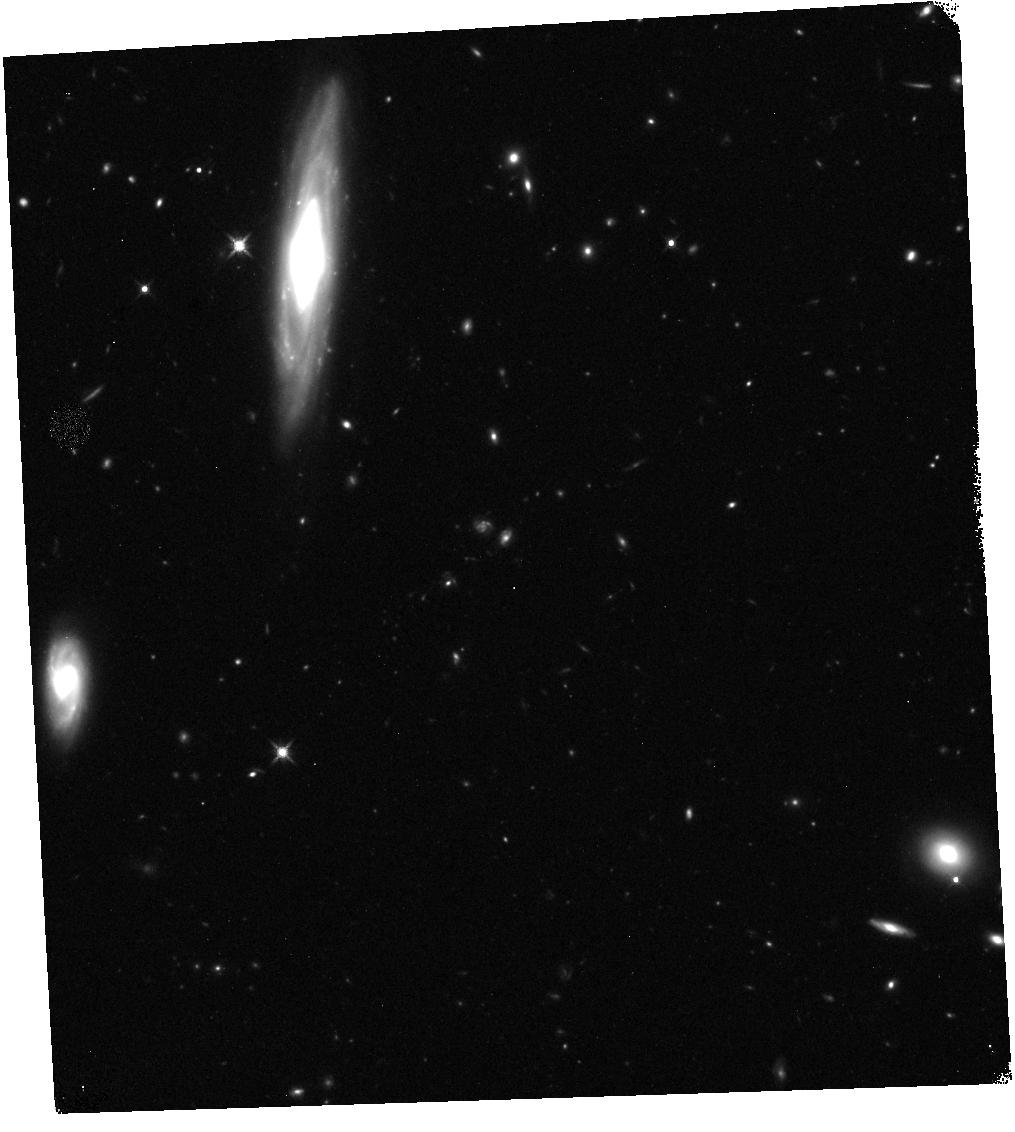
Target: GRB190829A. Instrument: WFC3/IR. Filter: F140W. Exposure: 12 min. Observation ID: hst_16320_02_wfc3_ir_f140w_iecx02

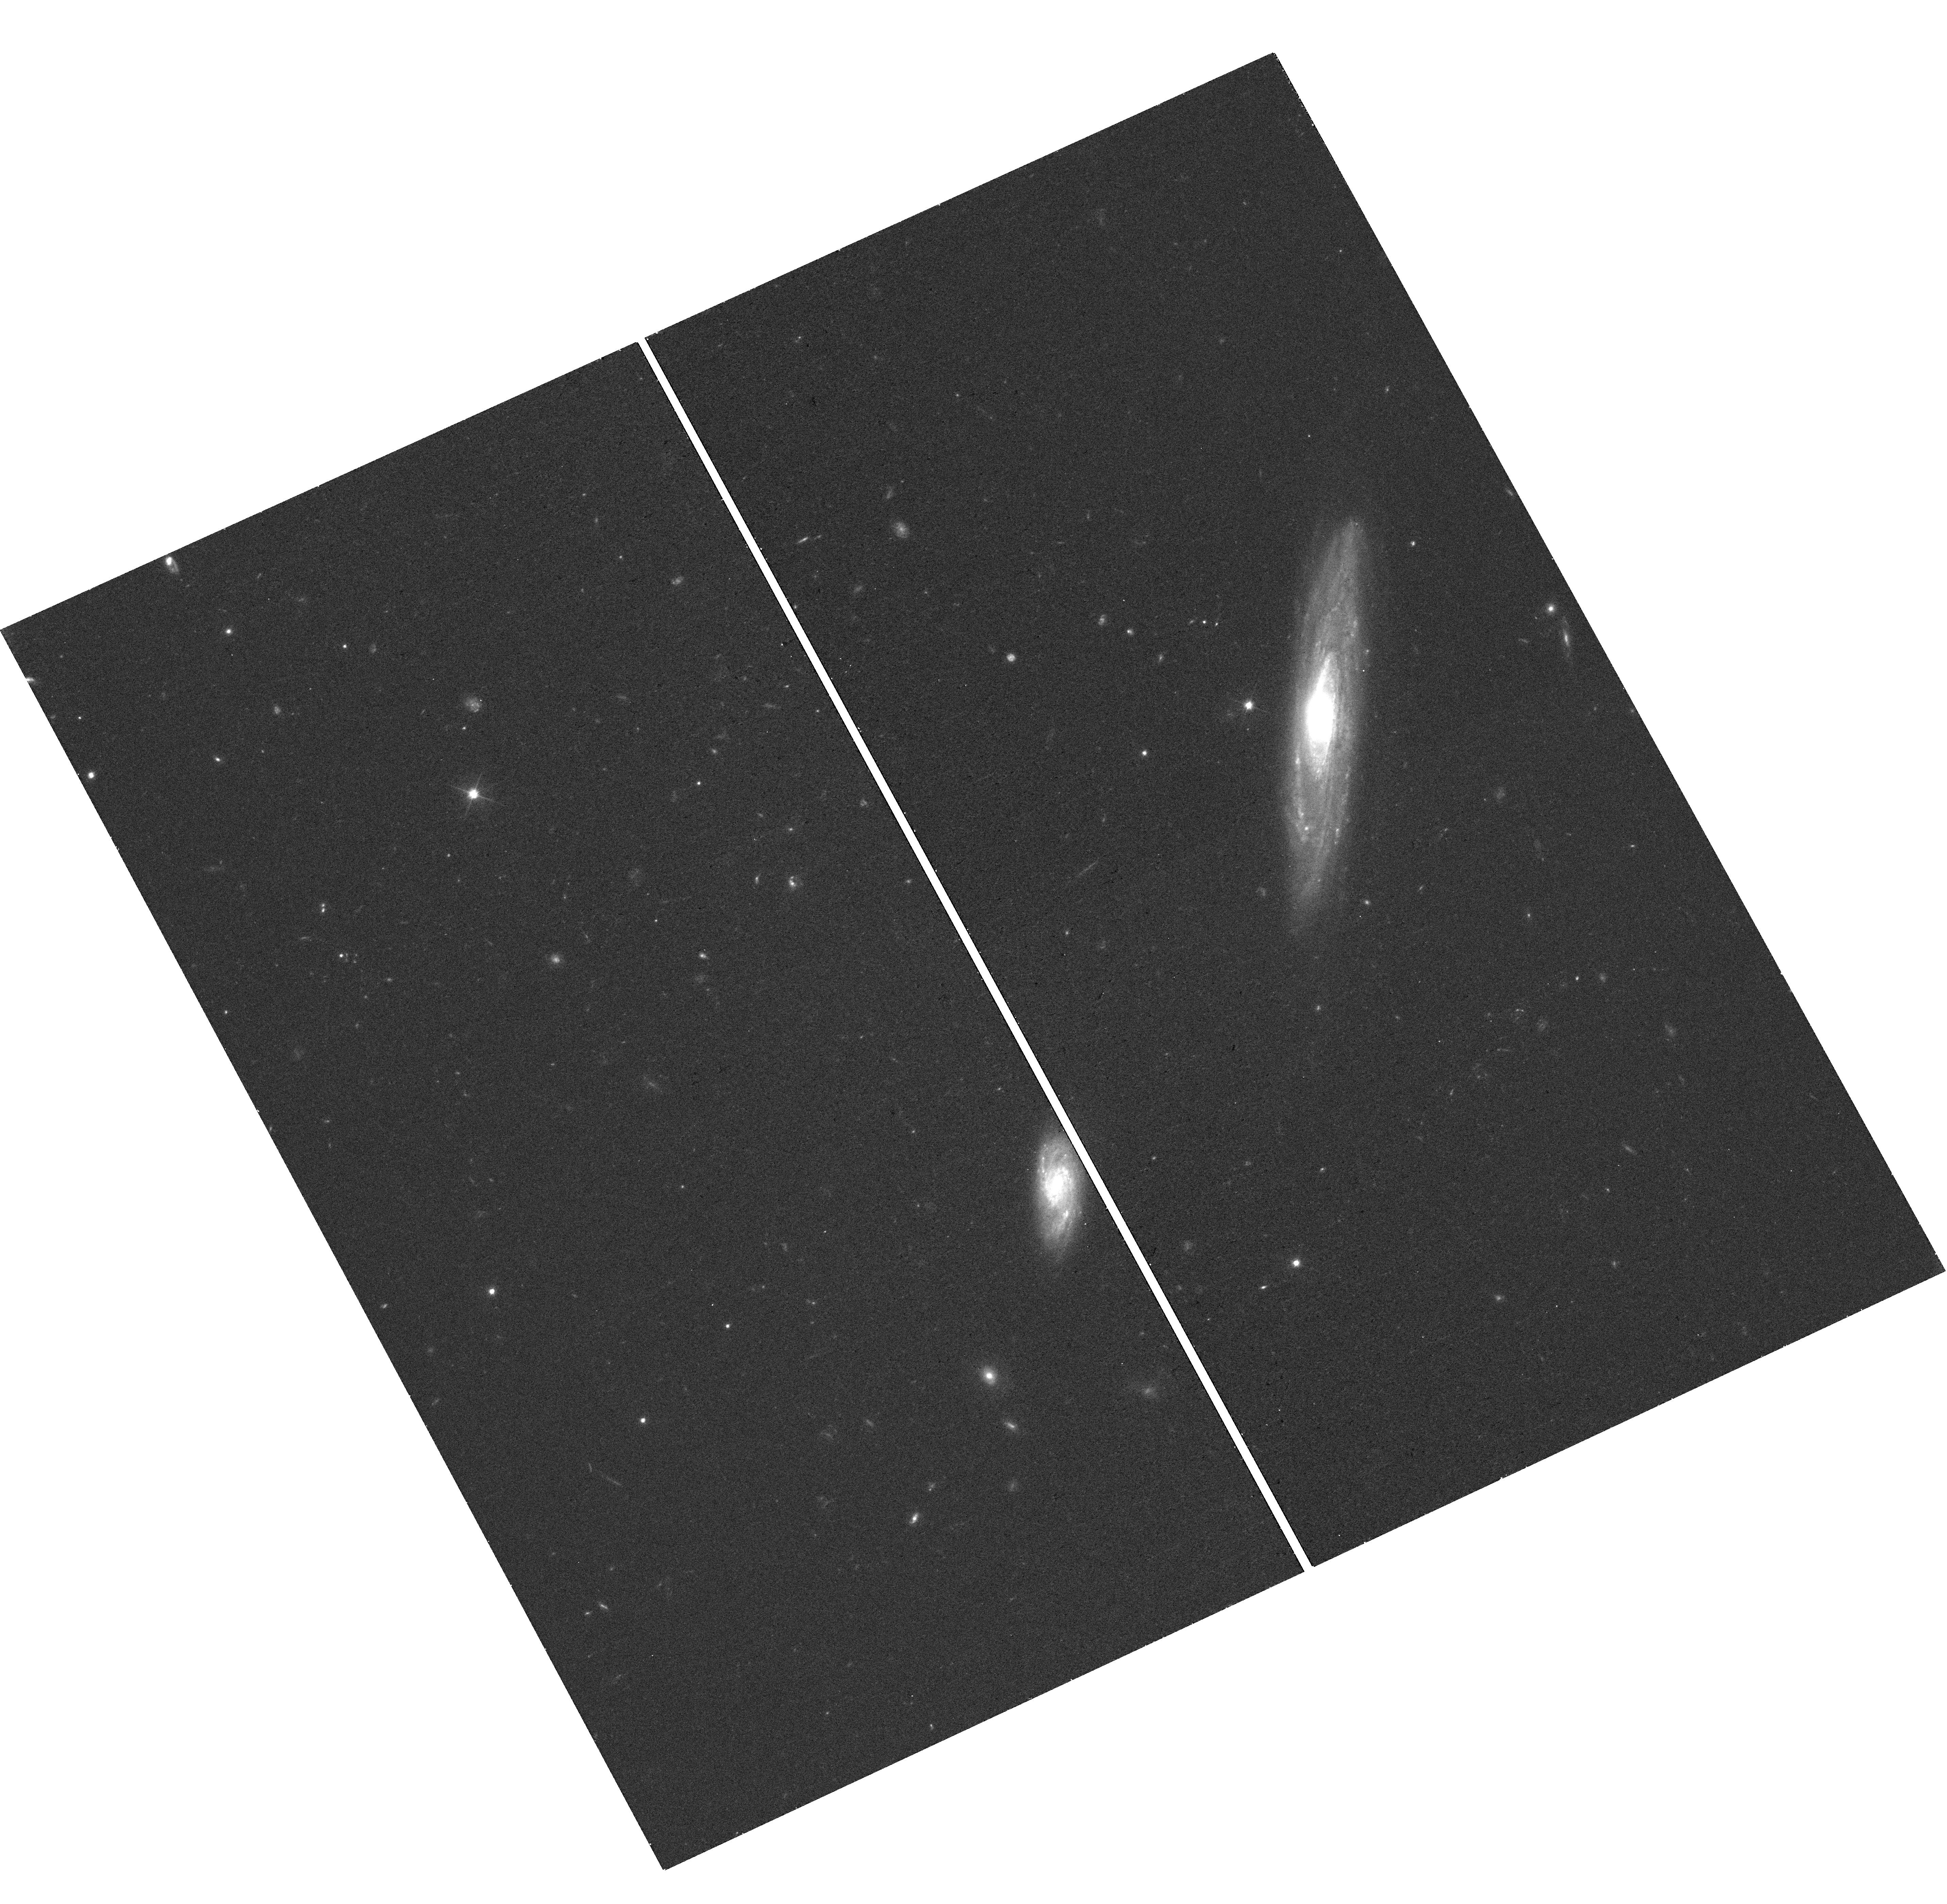
Target: GRB190829A. Instrument: WFC3/UVIS. Filter: F606W. Exposure: 17 min. Observation ID: hst_16320_03_wfc3_uvis_f606w_iecx03

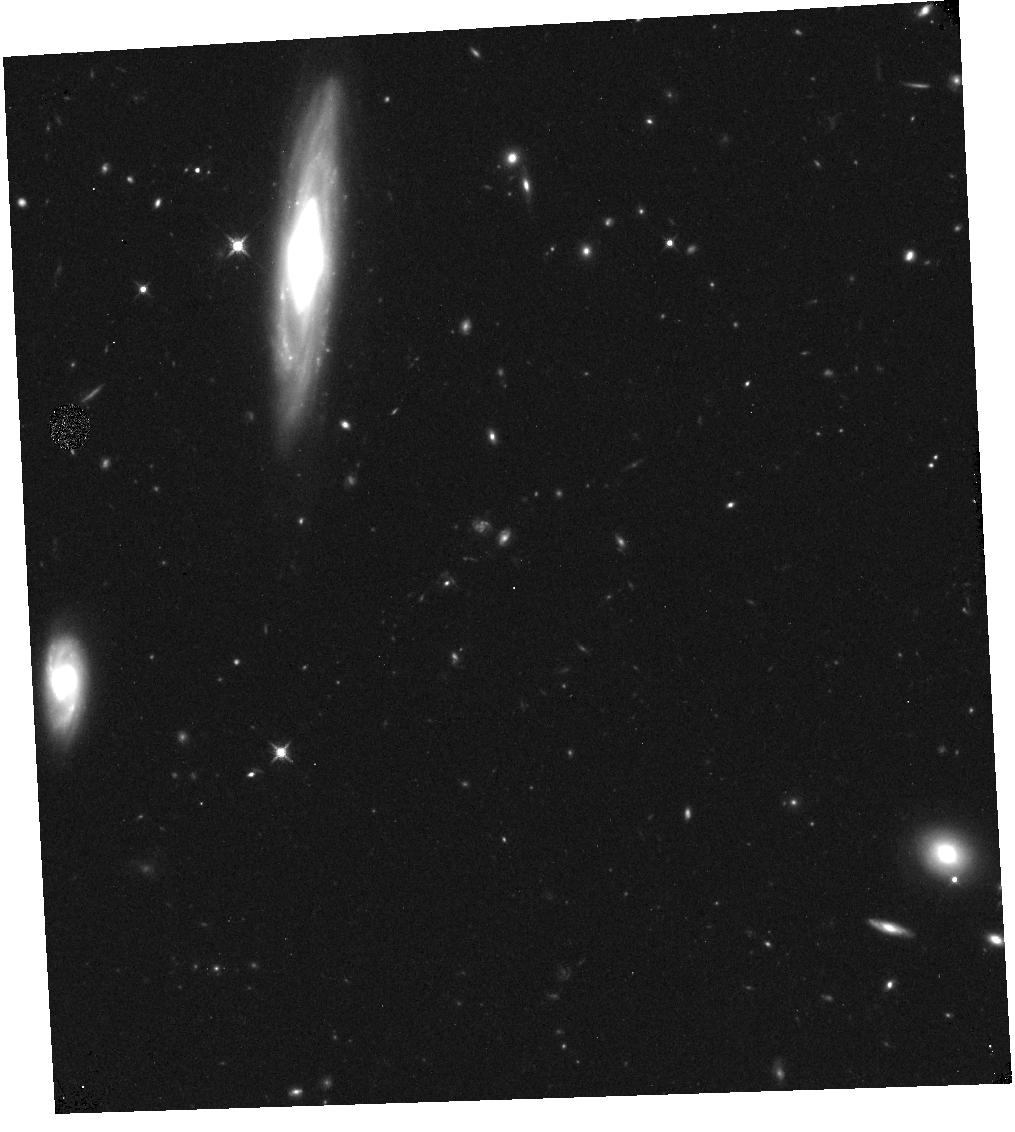
Target: GRB190829A. Instrument: WFC3/IR. Filter: F125W. Exposure: 12 min. Observation ID: hst_16320_01_wfc3_ir_f125w_iecx01

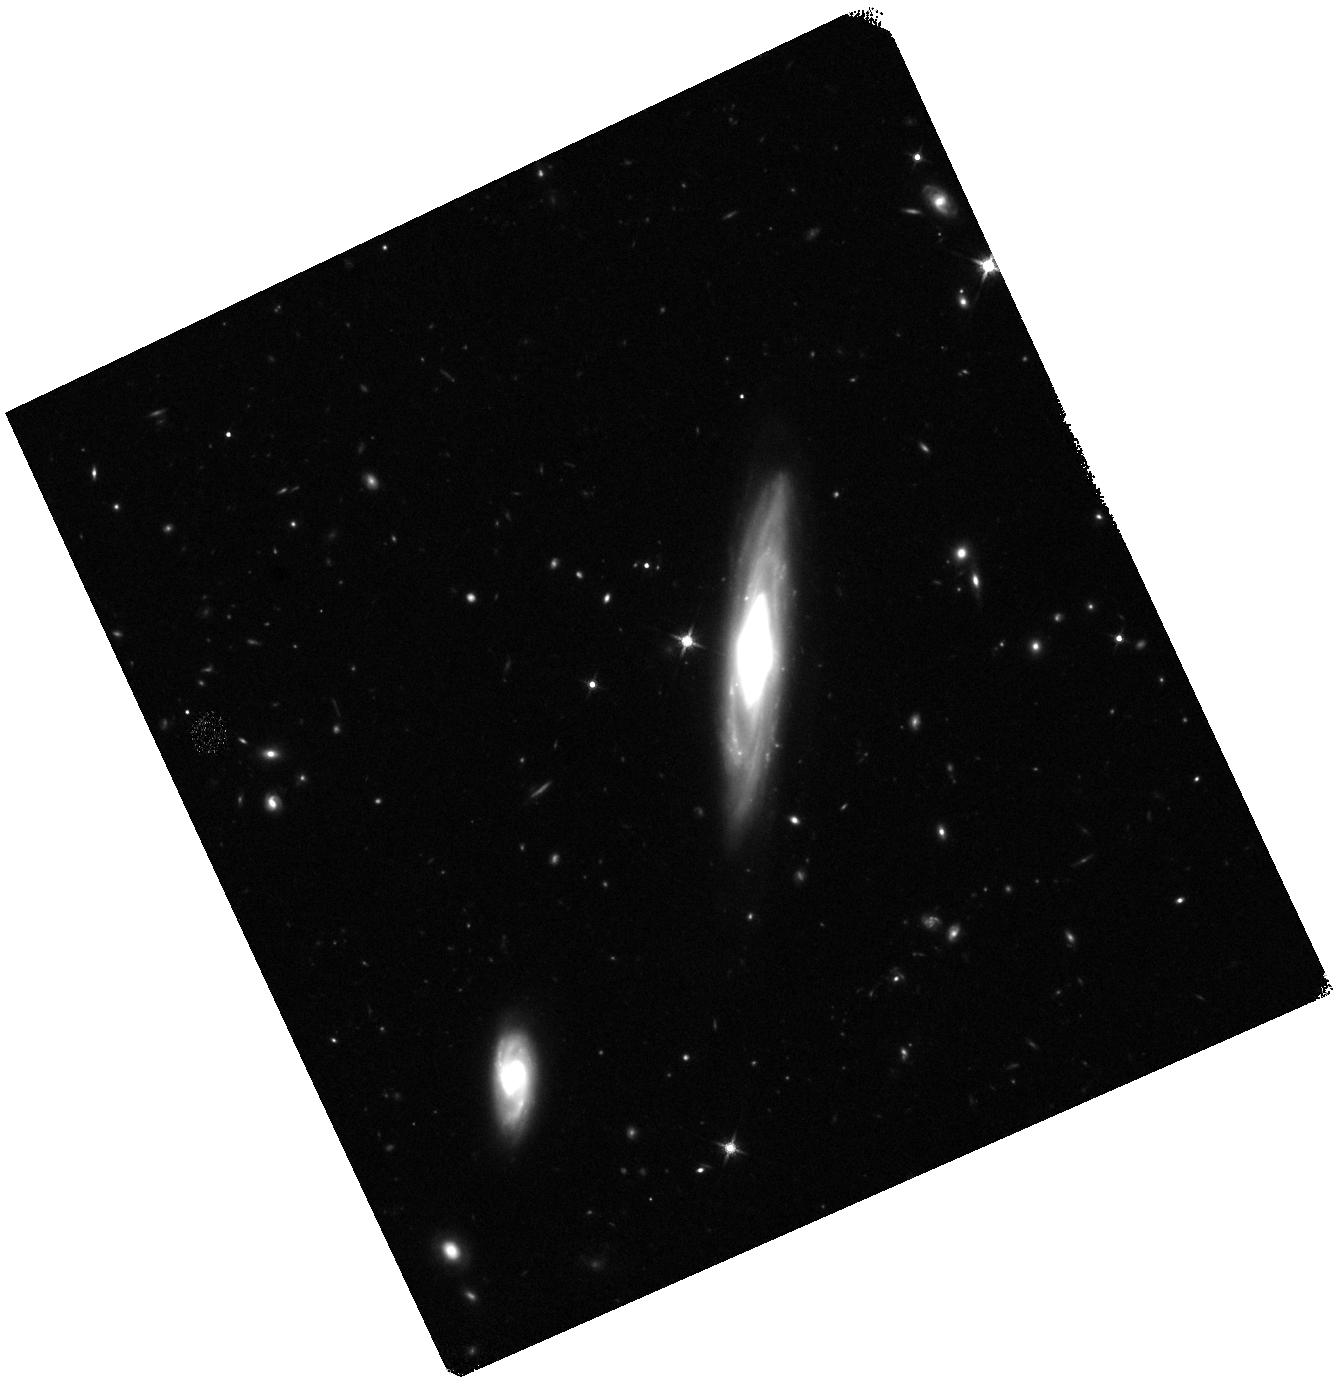
Target: GRB190829A. Instrument: WFC3/IR. Filter: F140W. Exposure: 17 min. Observation ID: hst_16320_03_wfc3_ir_f140w_iecx03

Do collapsars make the heavy elements: A sensitive search in a nearby gamma-ray burst? (PI: Levan, Andrew James)

The origin of half of the elements heavier than iron -- the so-called r-process elements -- is a central unsolved mystery in astrophysics. These atoms include both precious metals (e.g. gold) as well as radioactive elements required for geophysical processes on the Earth (e.g. thorium) and even some which are necessary on Earth for advanced life (e.g. iodine). Recent observations with both light and gravitational waves have demonstrated that at least some of these elements are formed through the merger of two neutron stars, but such a population struggles to reproduce the enrichment patterns seen in stars within the Milky Way as well apparent early enrichment in some dwarf galaxies. Instead, recent work implies that the accretion disks formed in the stellar collapse that powers a long duration gamma-ray burst could in-fact be a dominant site. If this is true we should be able to observe r-process synthesis in the associated supernovae. The presence of lanthanides in r-process material creates strong opacity, such that the signature of their synthesis should be a late time infrared component visible in the supernova light. Here we propose sensitive HST observations that will search for both spectroscopic and photometric evidence of the r-process, providing the opportunity to test, for the first time, if collapsars are responsible for heavy element production.